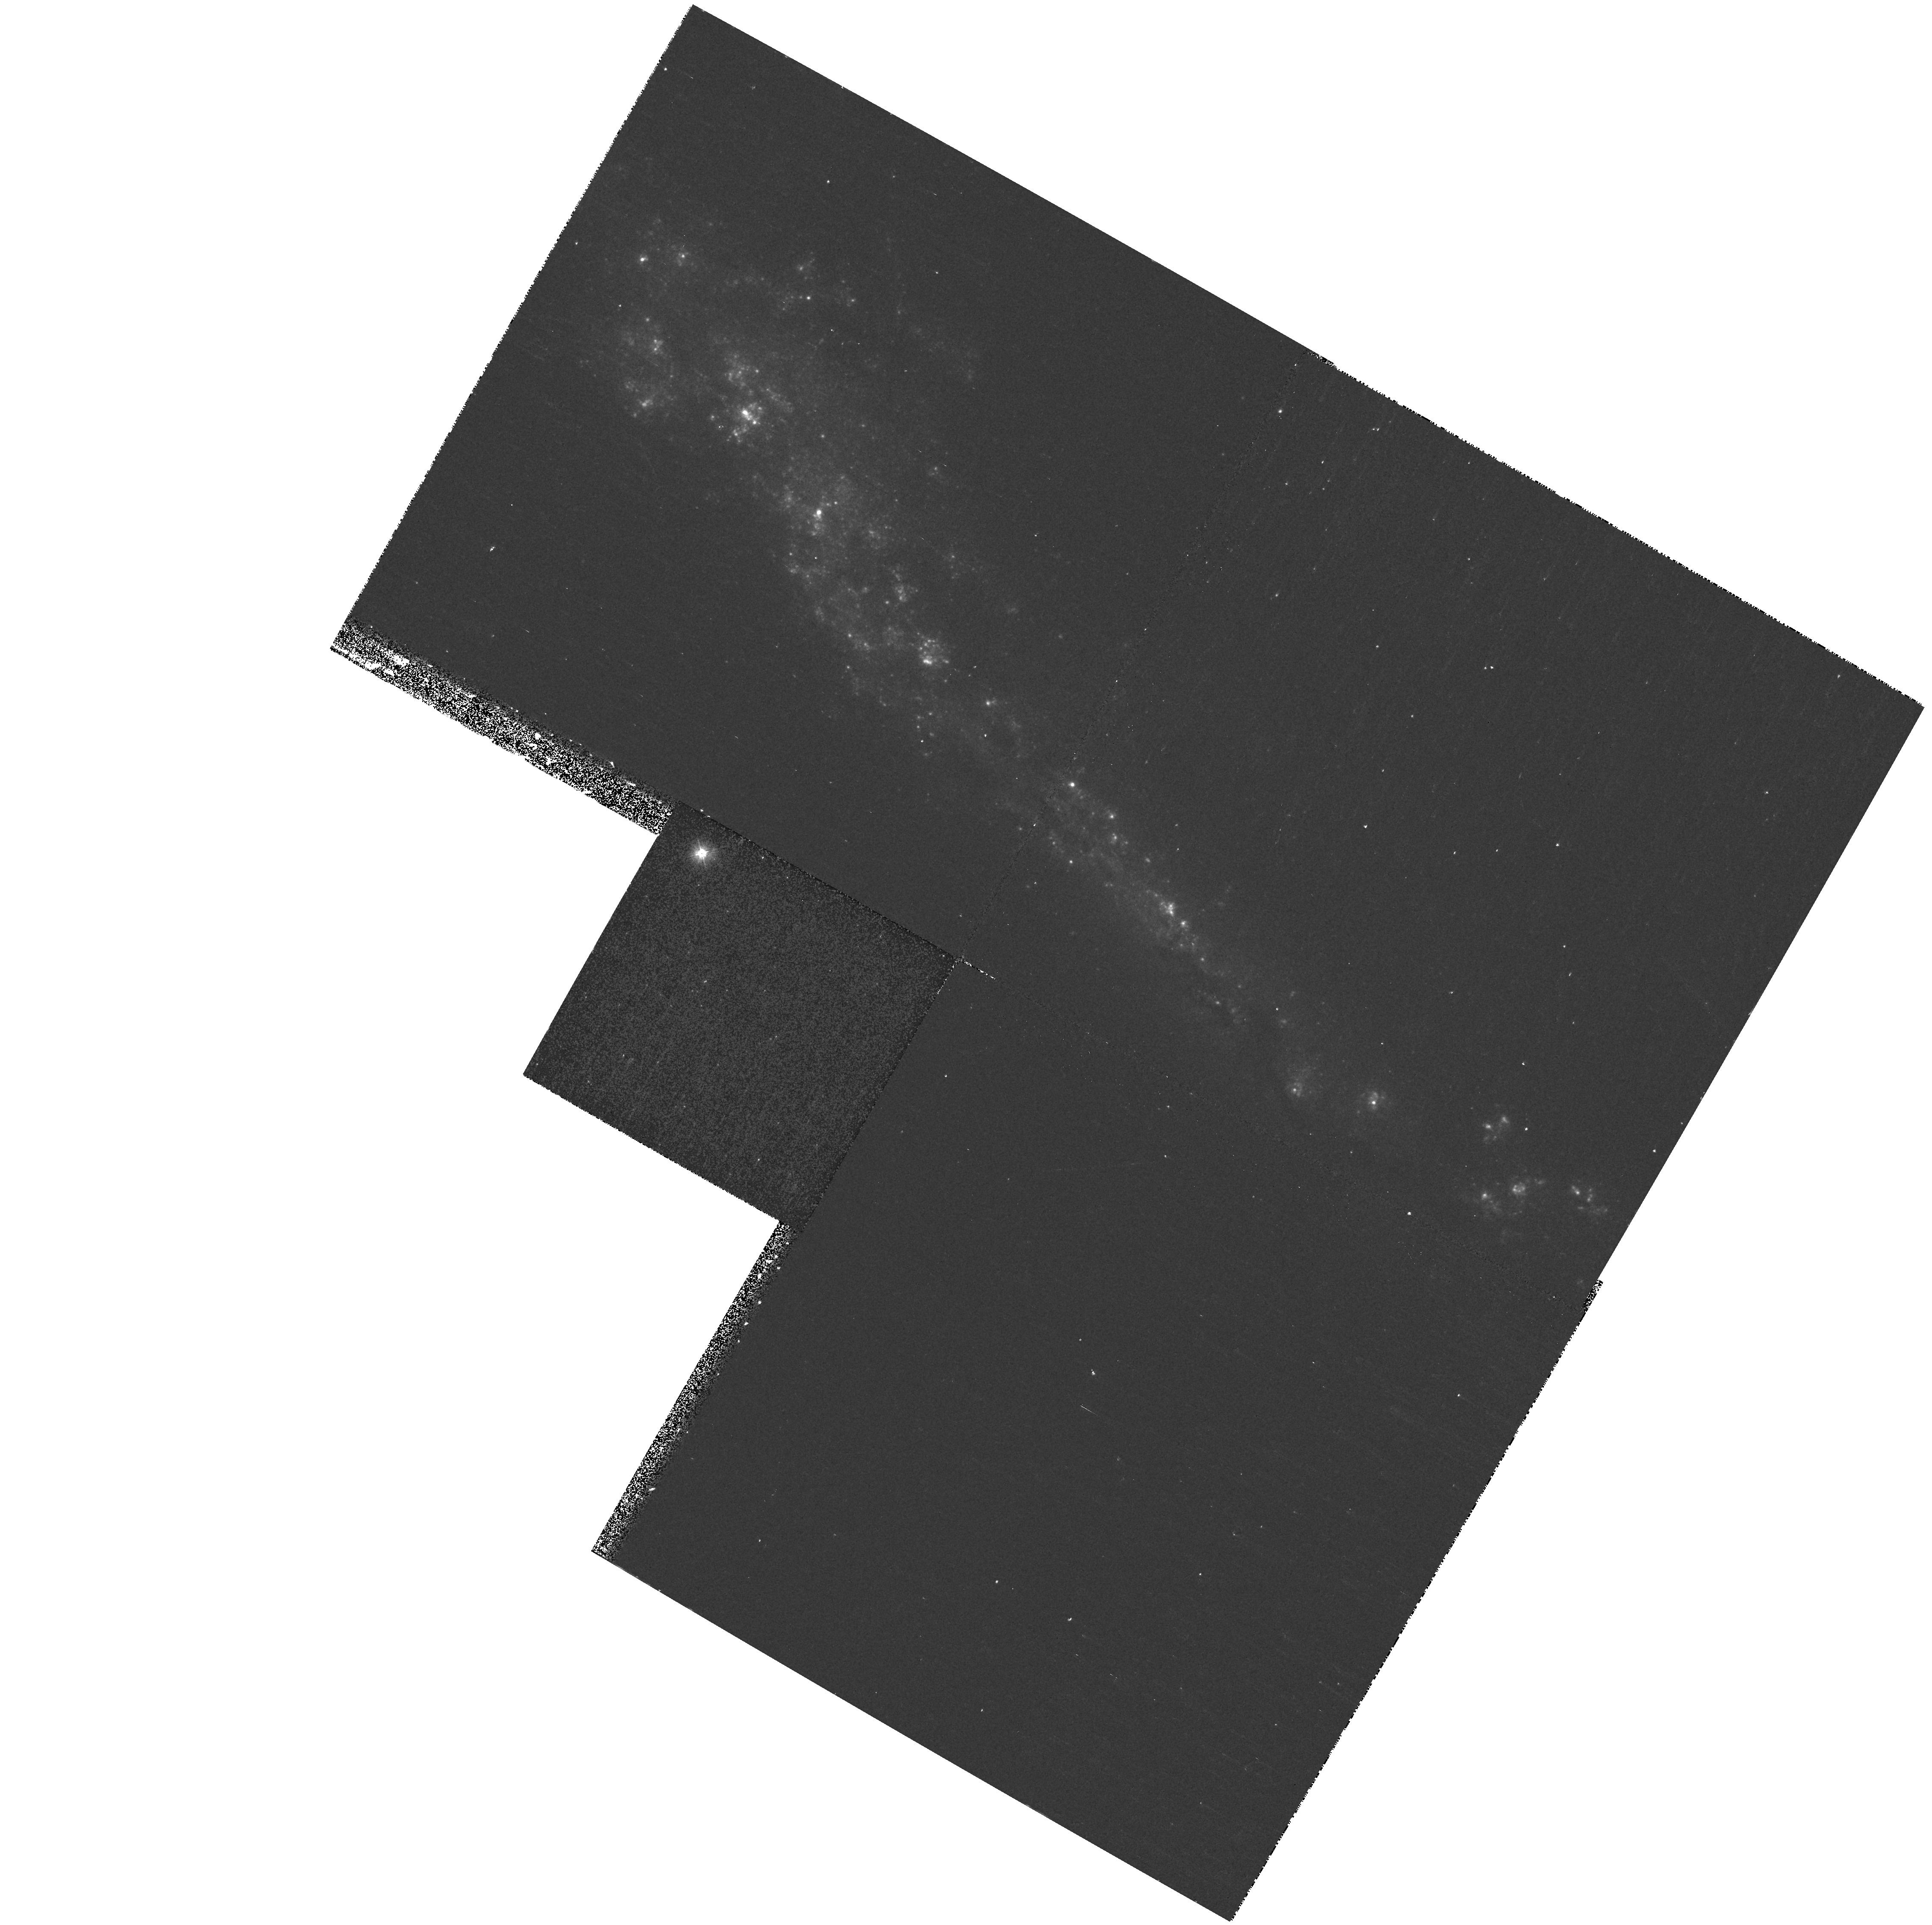
Target: NGC3432. Instrument: WFPC2/PC. Filter: F300W. Exposure: 13 min. Observation ID: hst_9124_11_wfpc2_pc_f300w_u6dw11

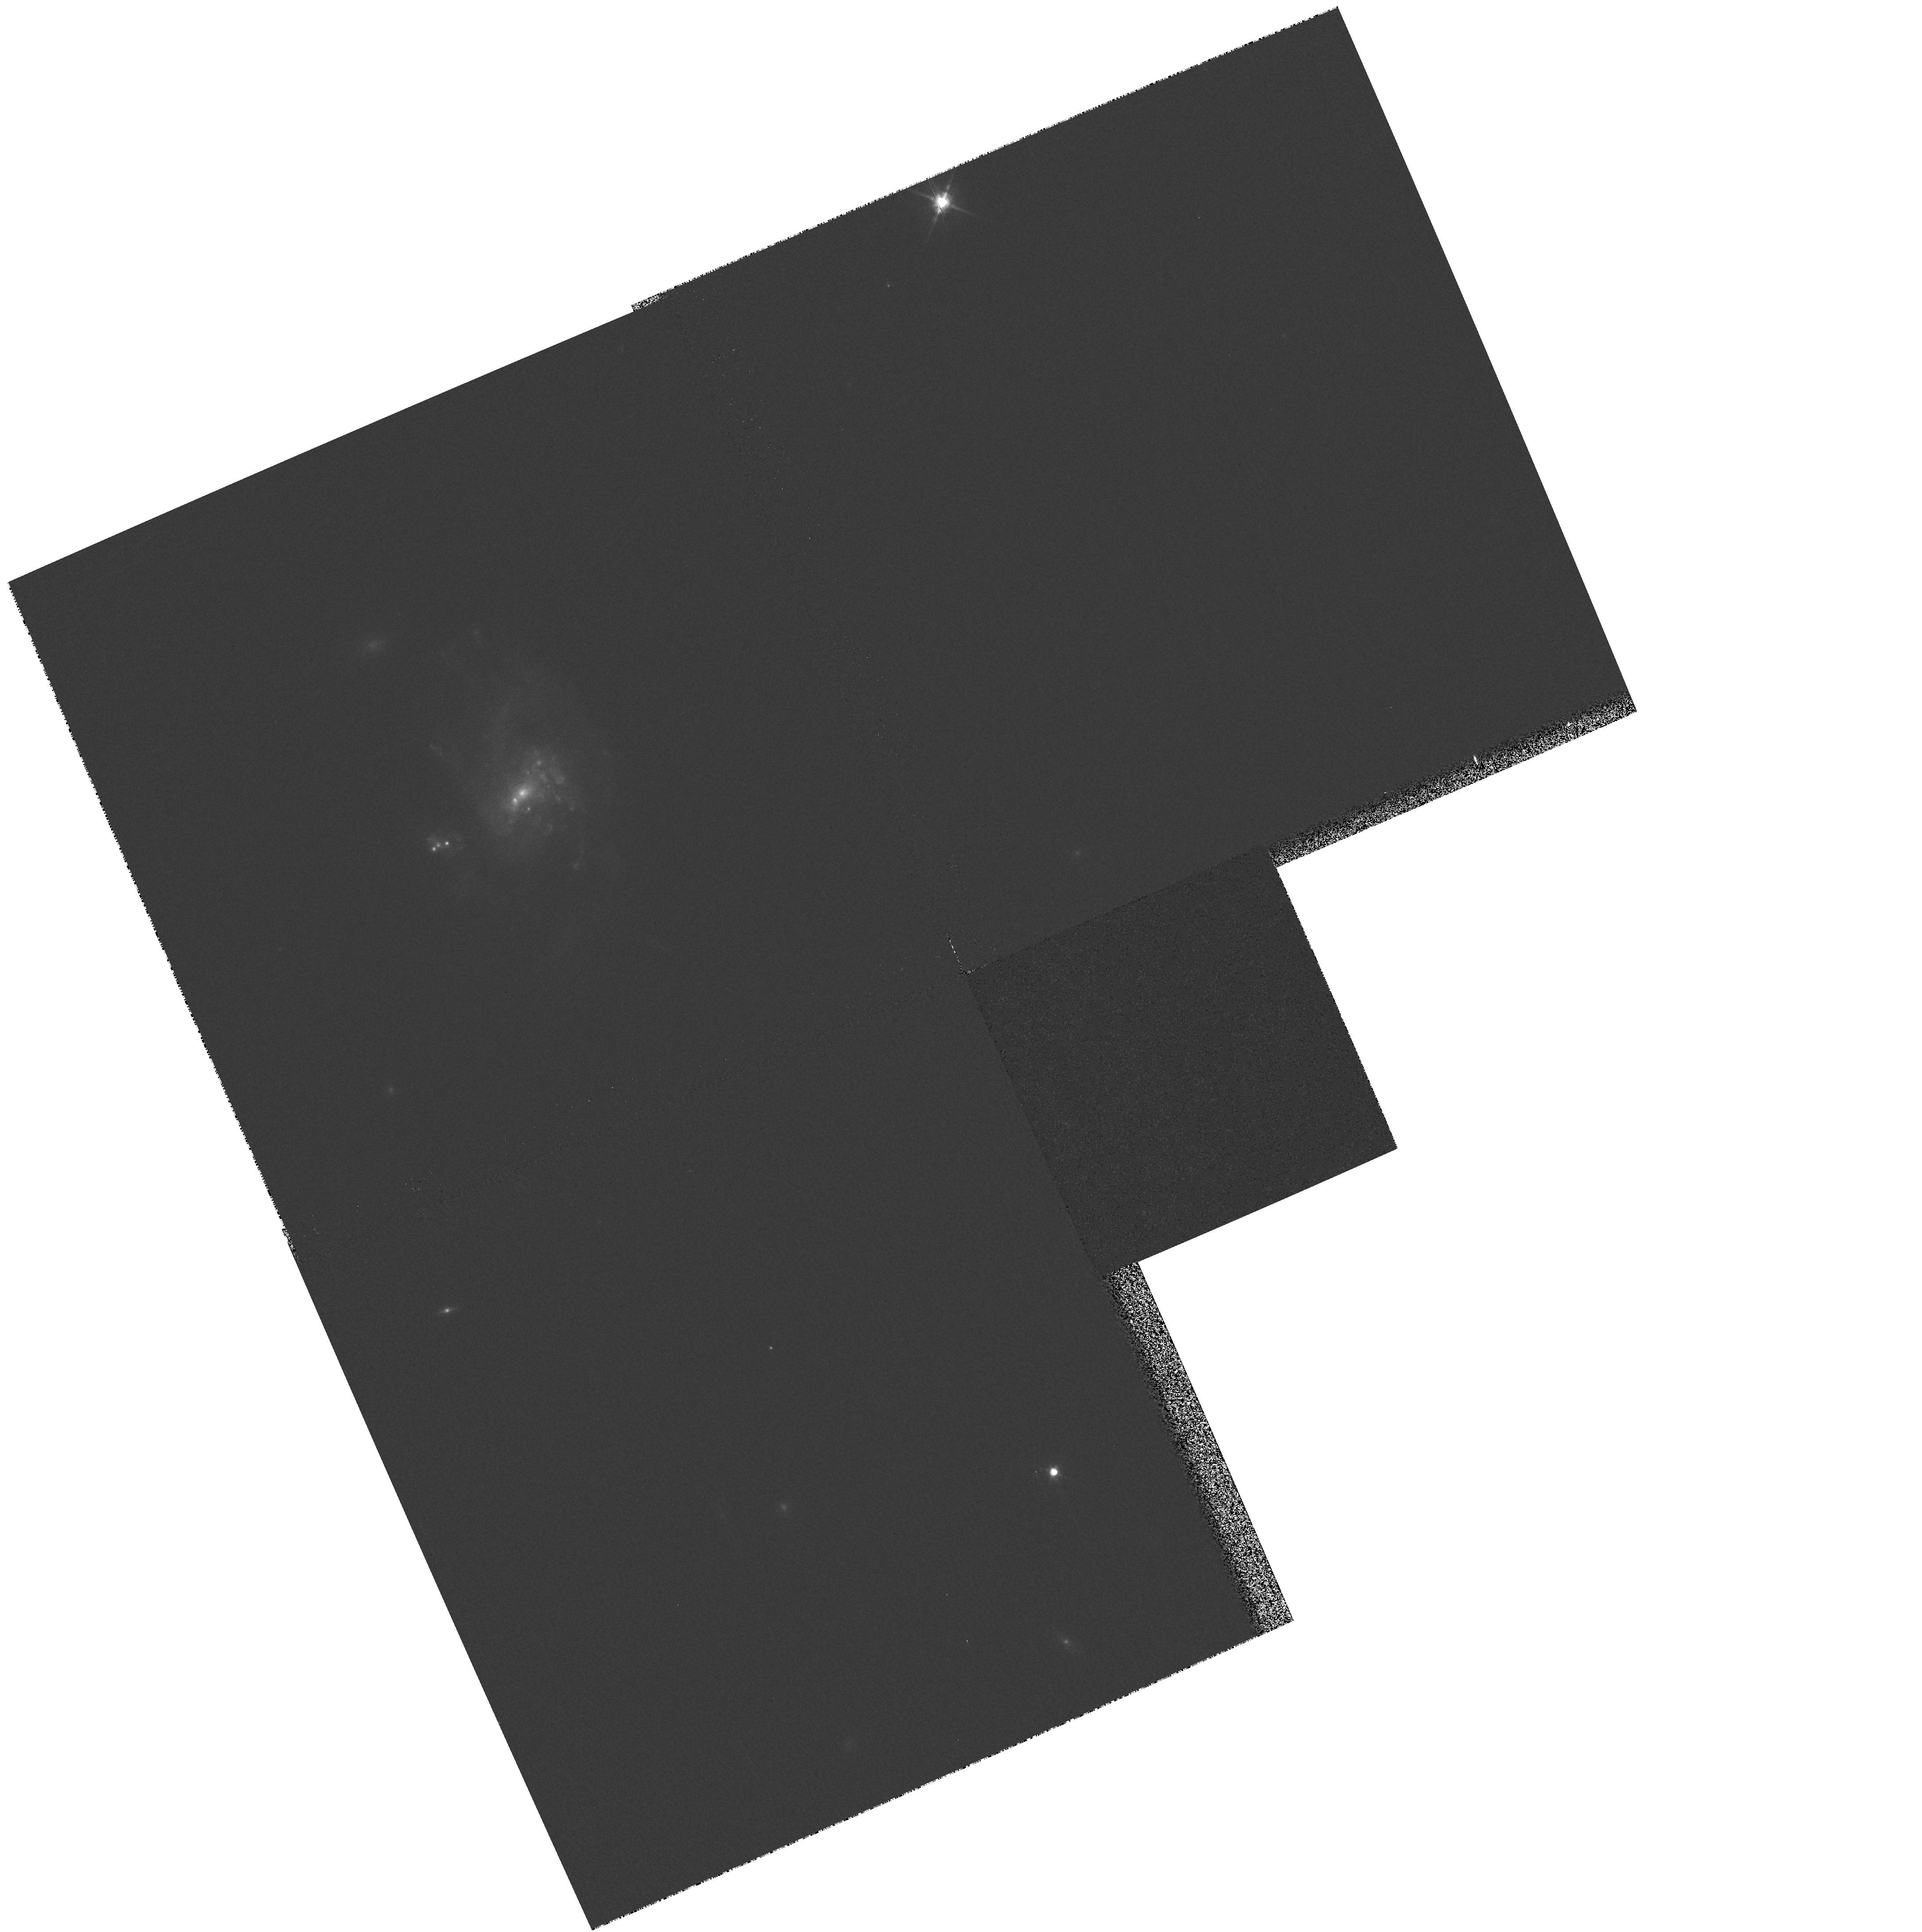
Target: MRK960. Instrument: WFPC2/PC. Filter: F814W. Exposure: 1 min. Observation ID: hst_9124_54_wfpc2_pc_f814w_u6dw54

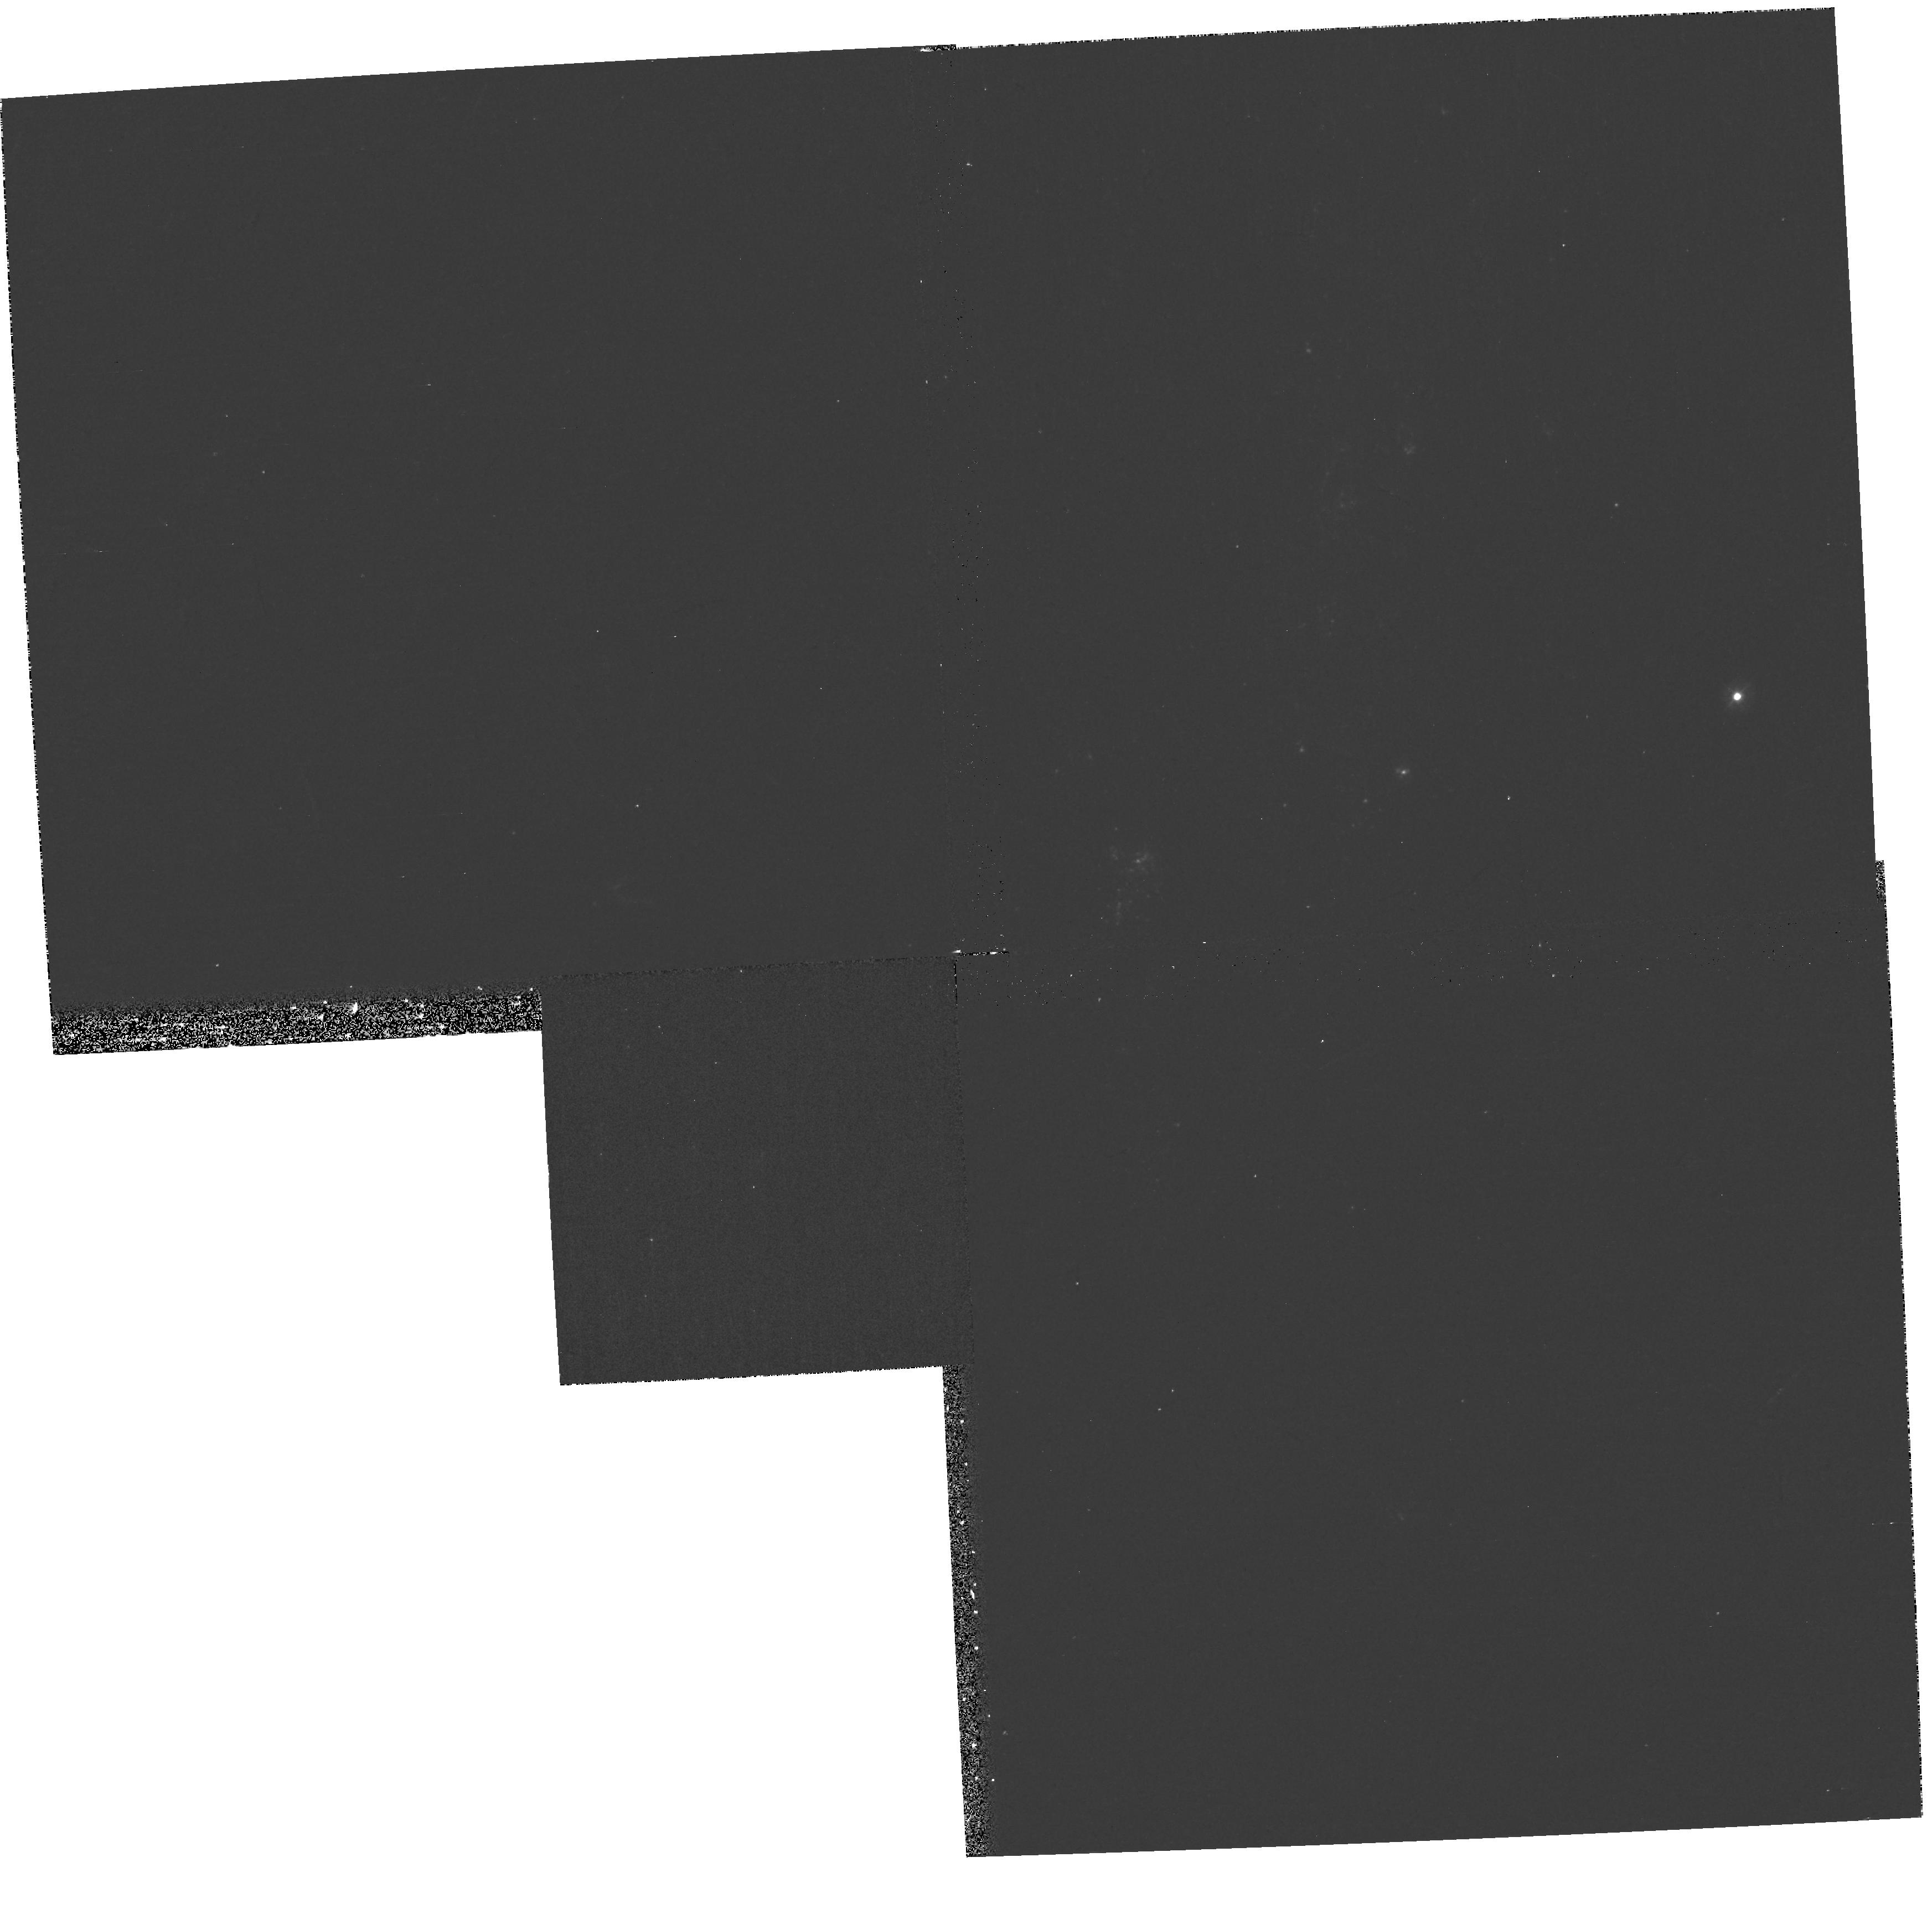
Target: NGC6690. Instrument: WFPC2/PC. Filter: F300W. Exposure: 17 min. Observation ID: hst_9124_28_wfpc2_pc_f300w_u6dw28

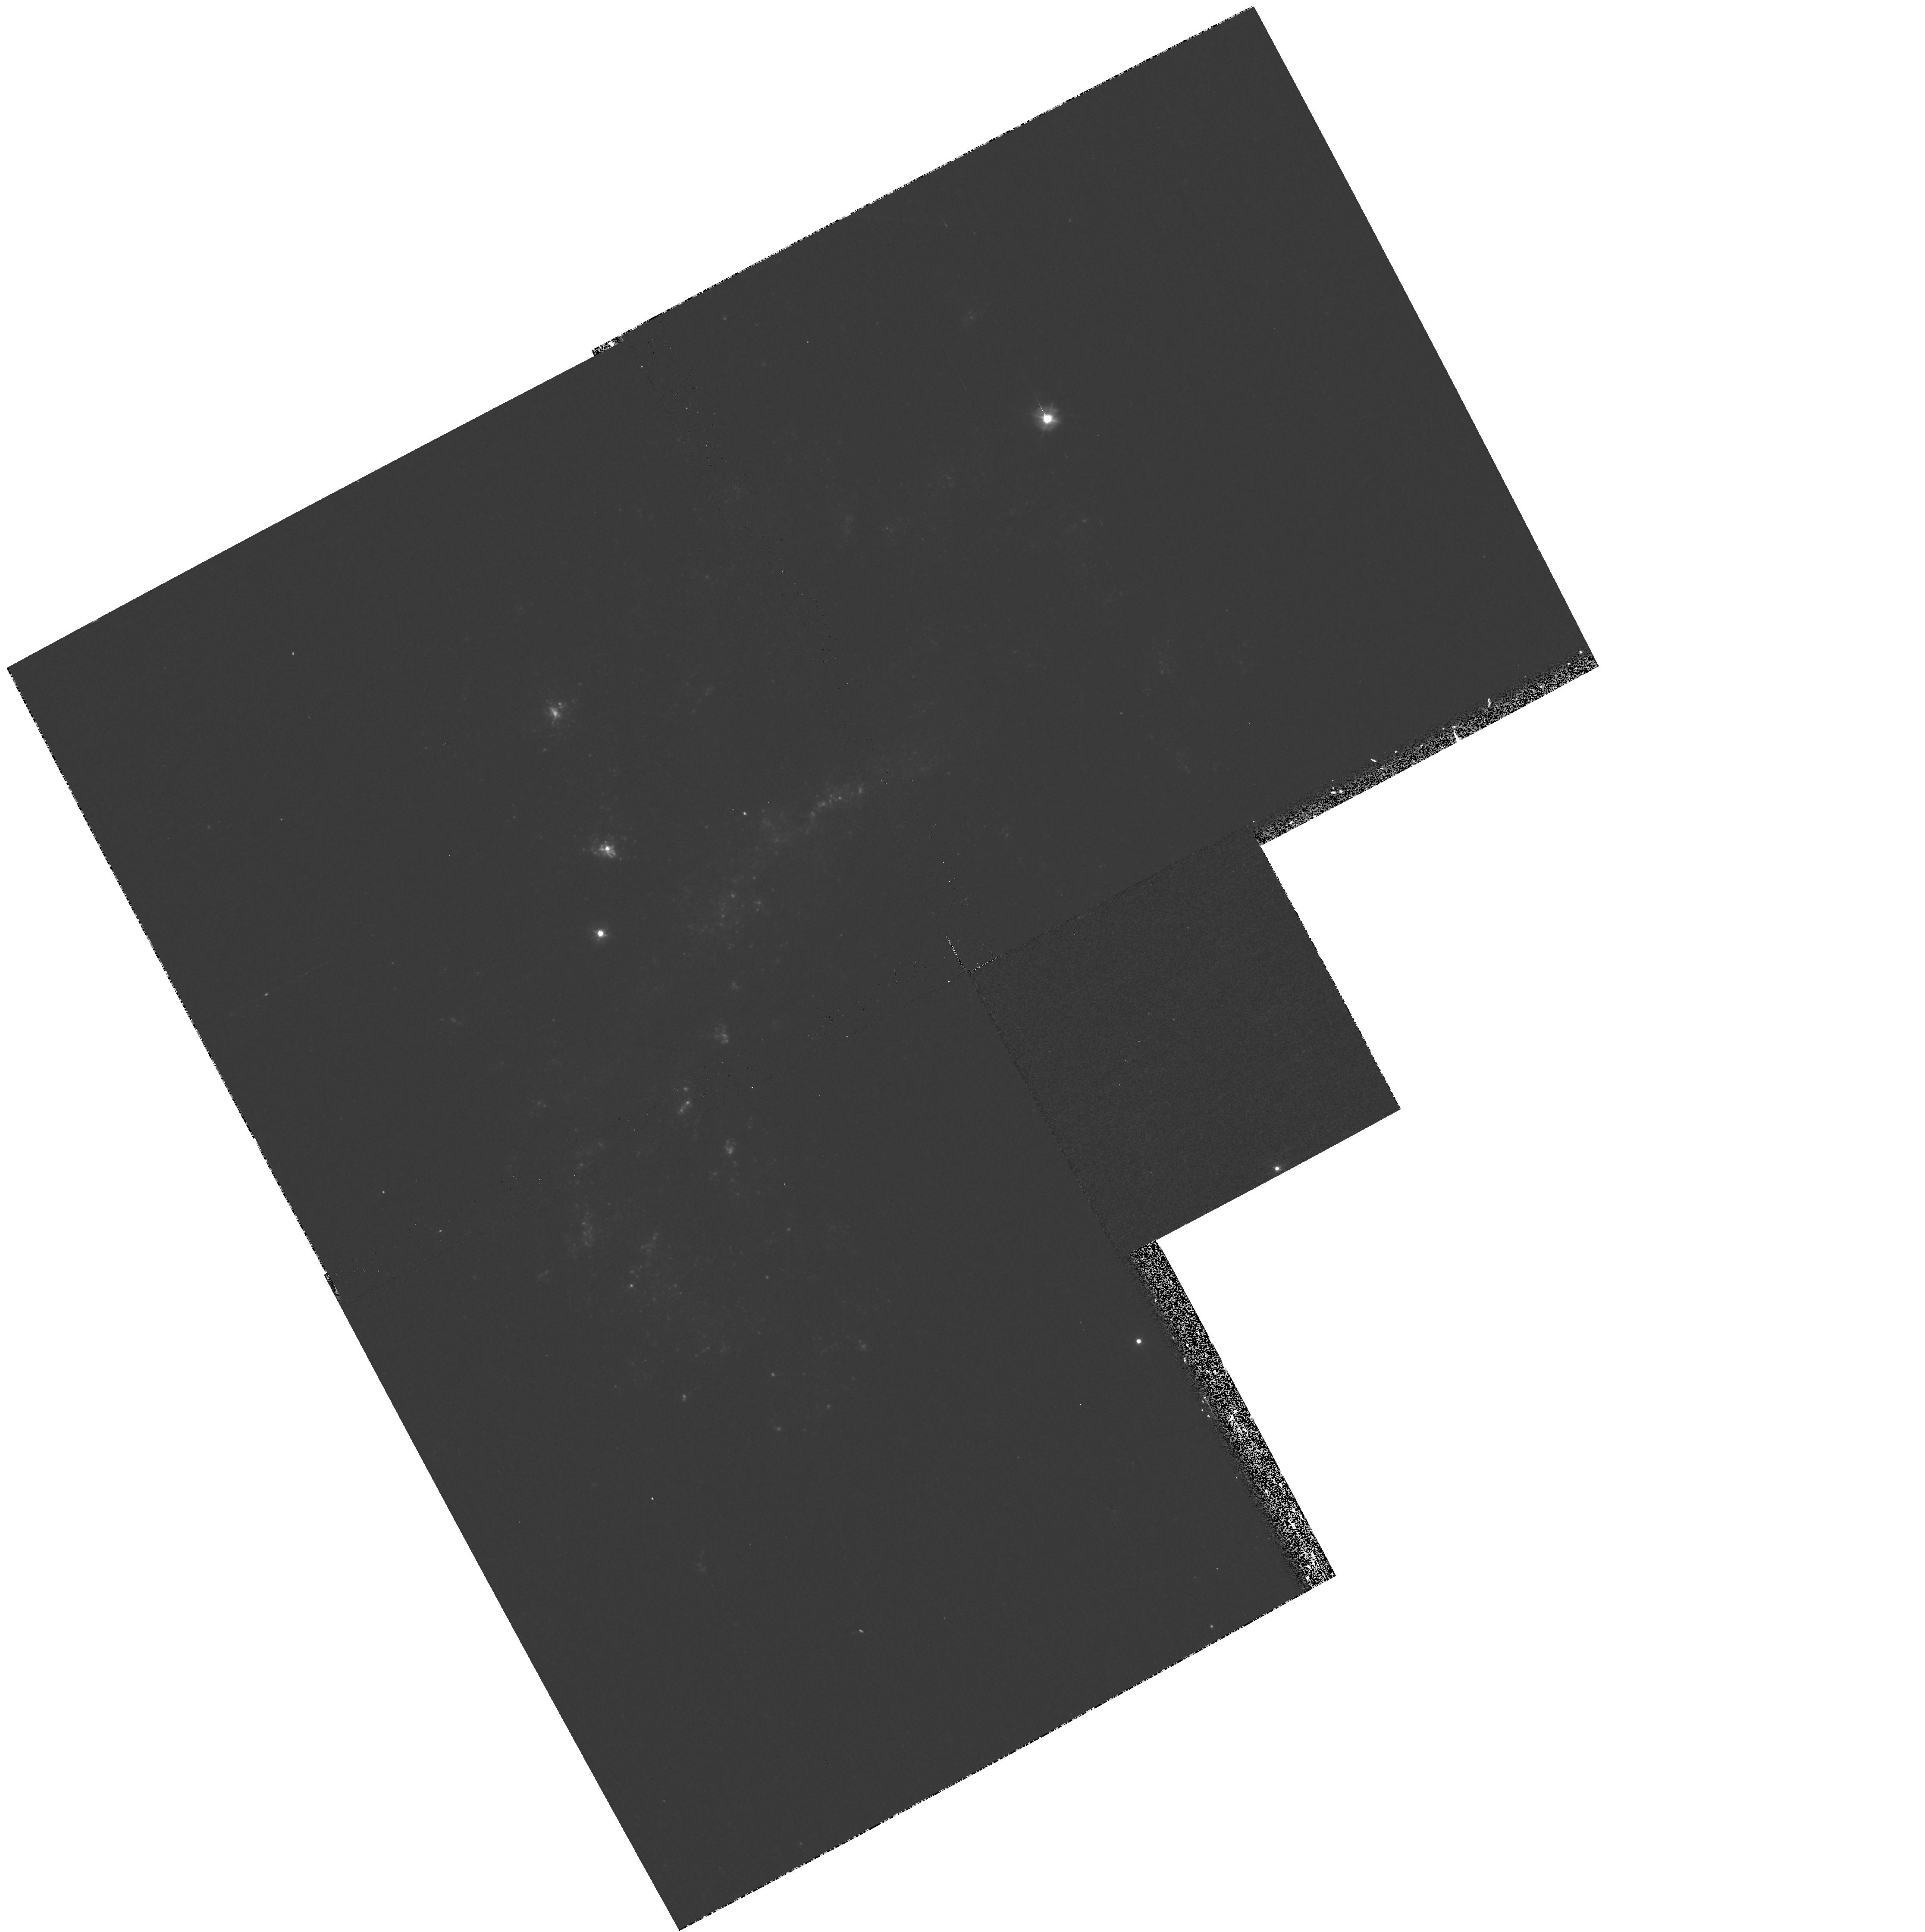
Target: NGC1679. Instrument: WFPC2/PC. Filter: F300W. Exposure: 13 min. Observation ID: hst_9124_78_wfpc2_pc_f300w_u6dw78

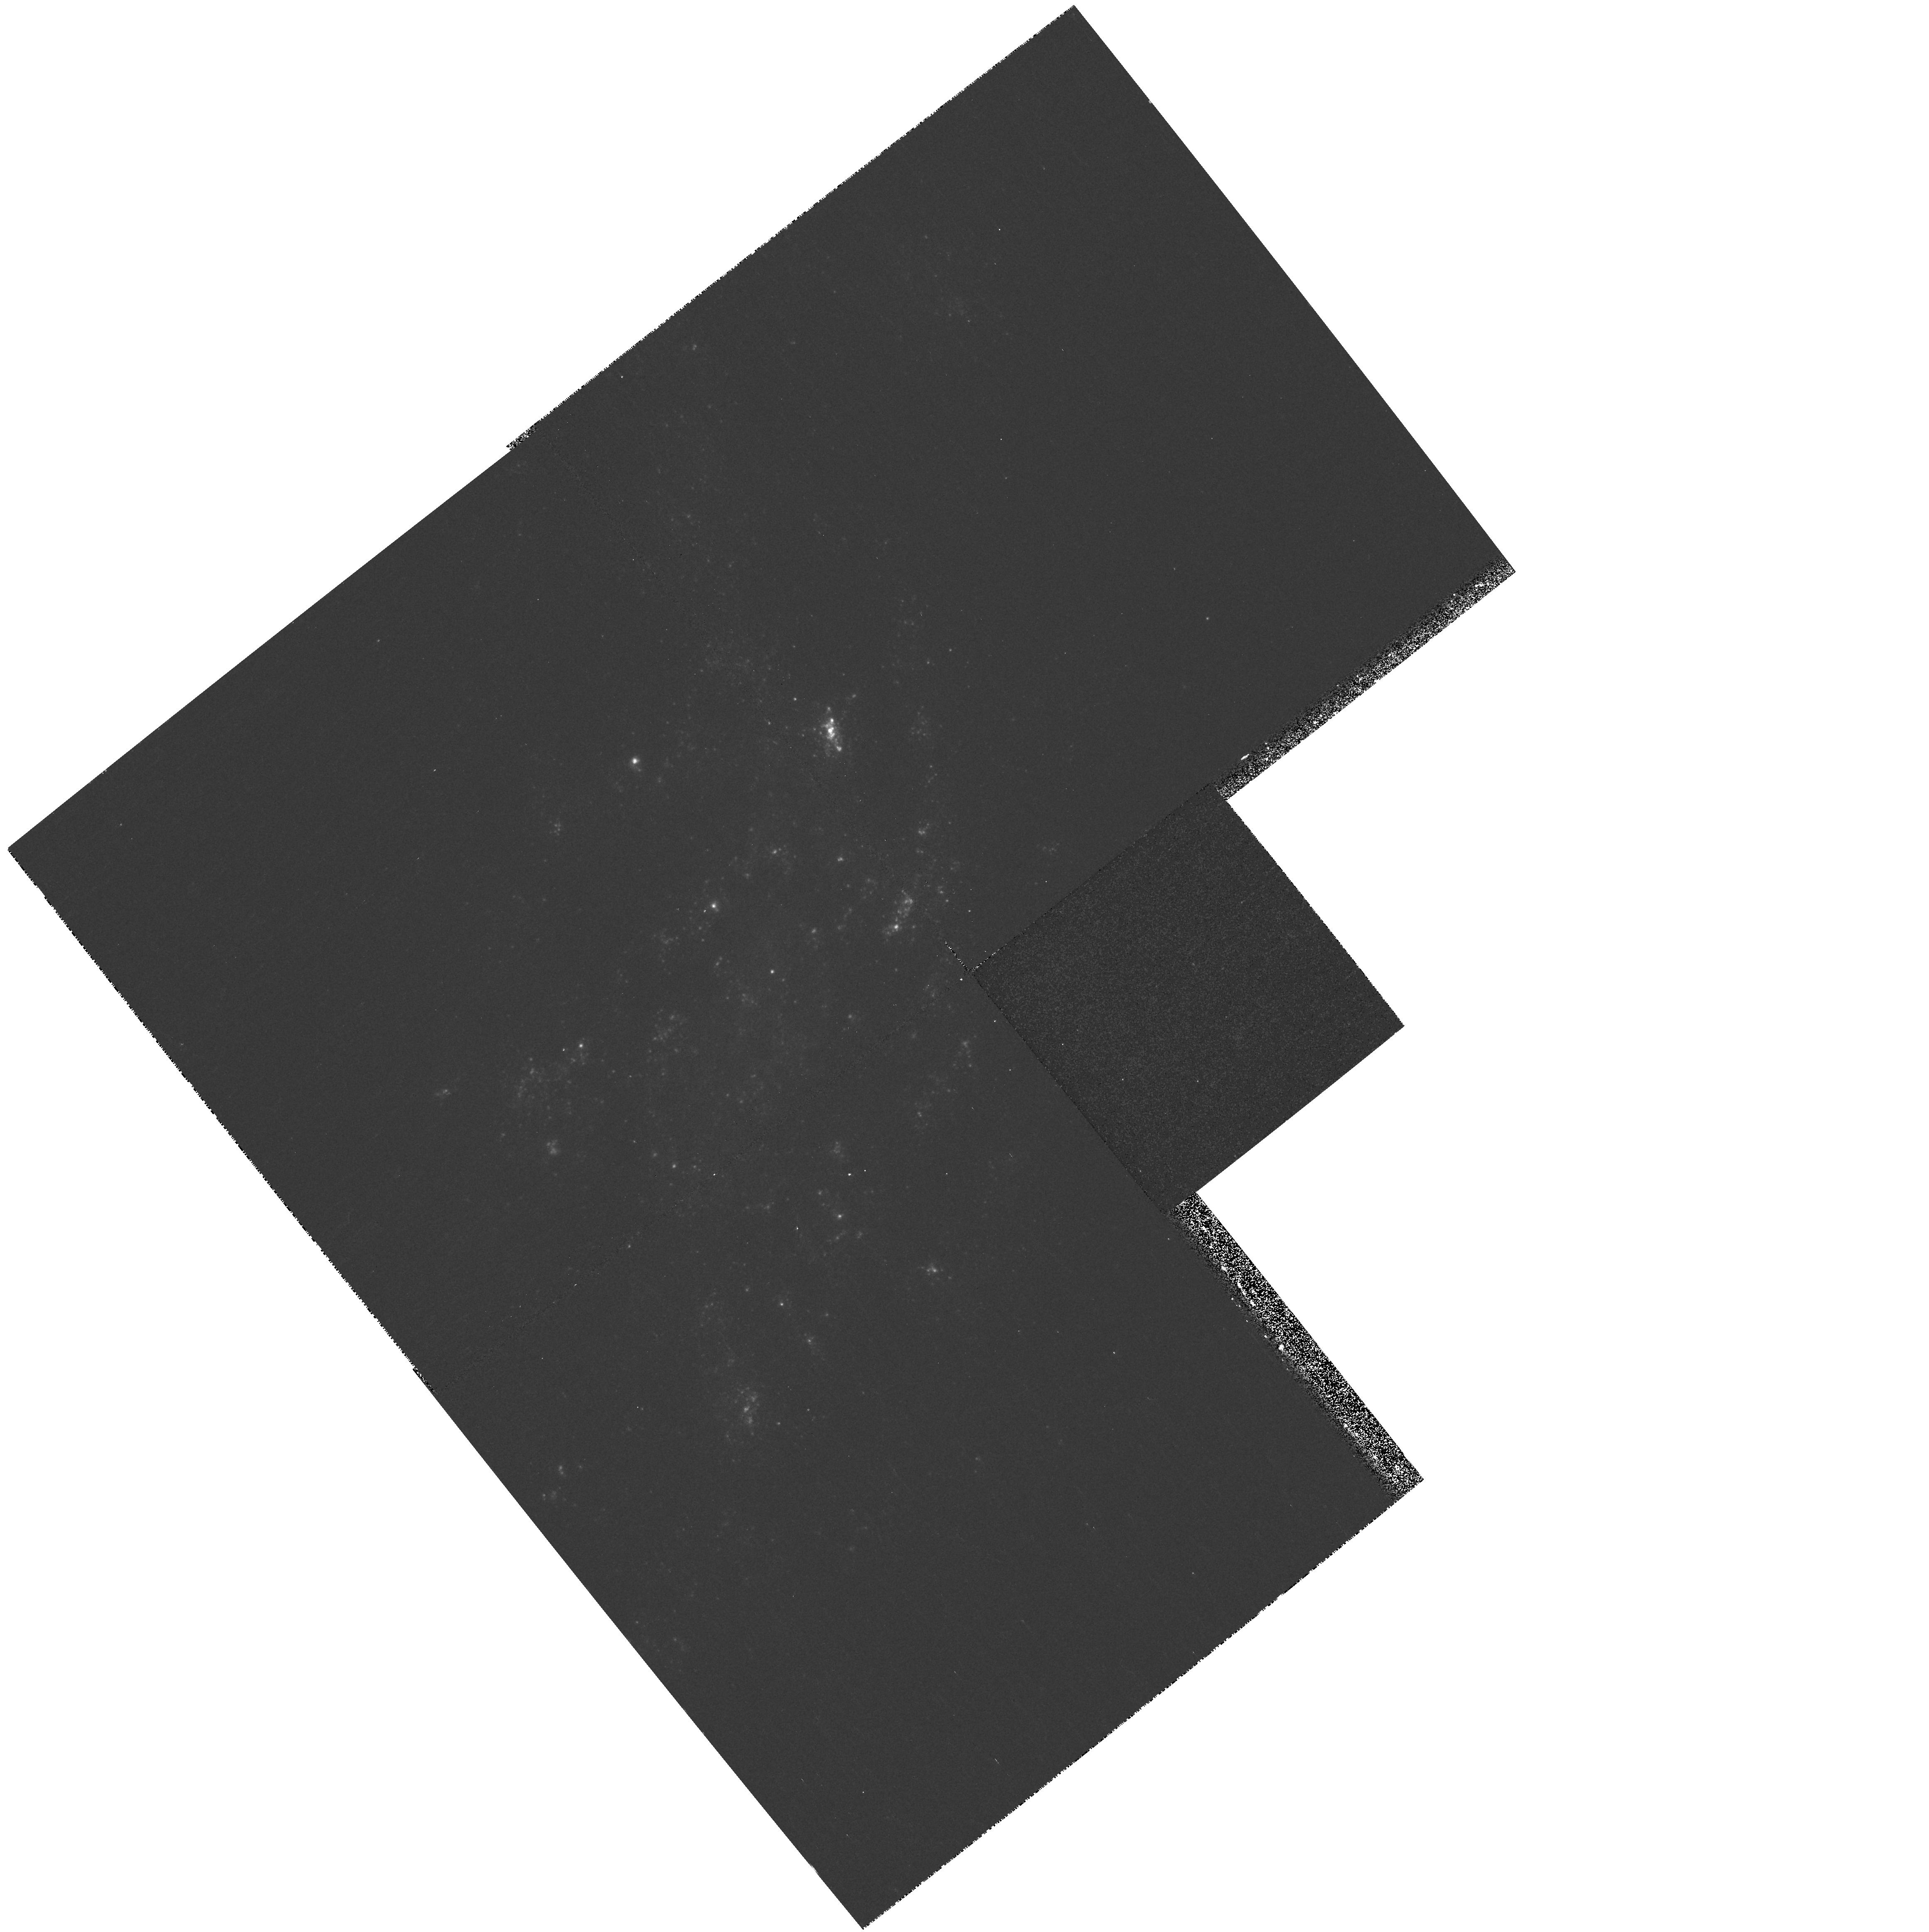
Target: NGC7713. Instrument: WFPC2/PC. Filter: F300W. Exposure: 10 min. Observation ID: hst_9124_10_wfpc2_pc_f300w_u6dw10

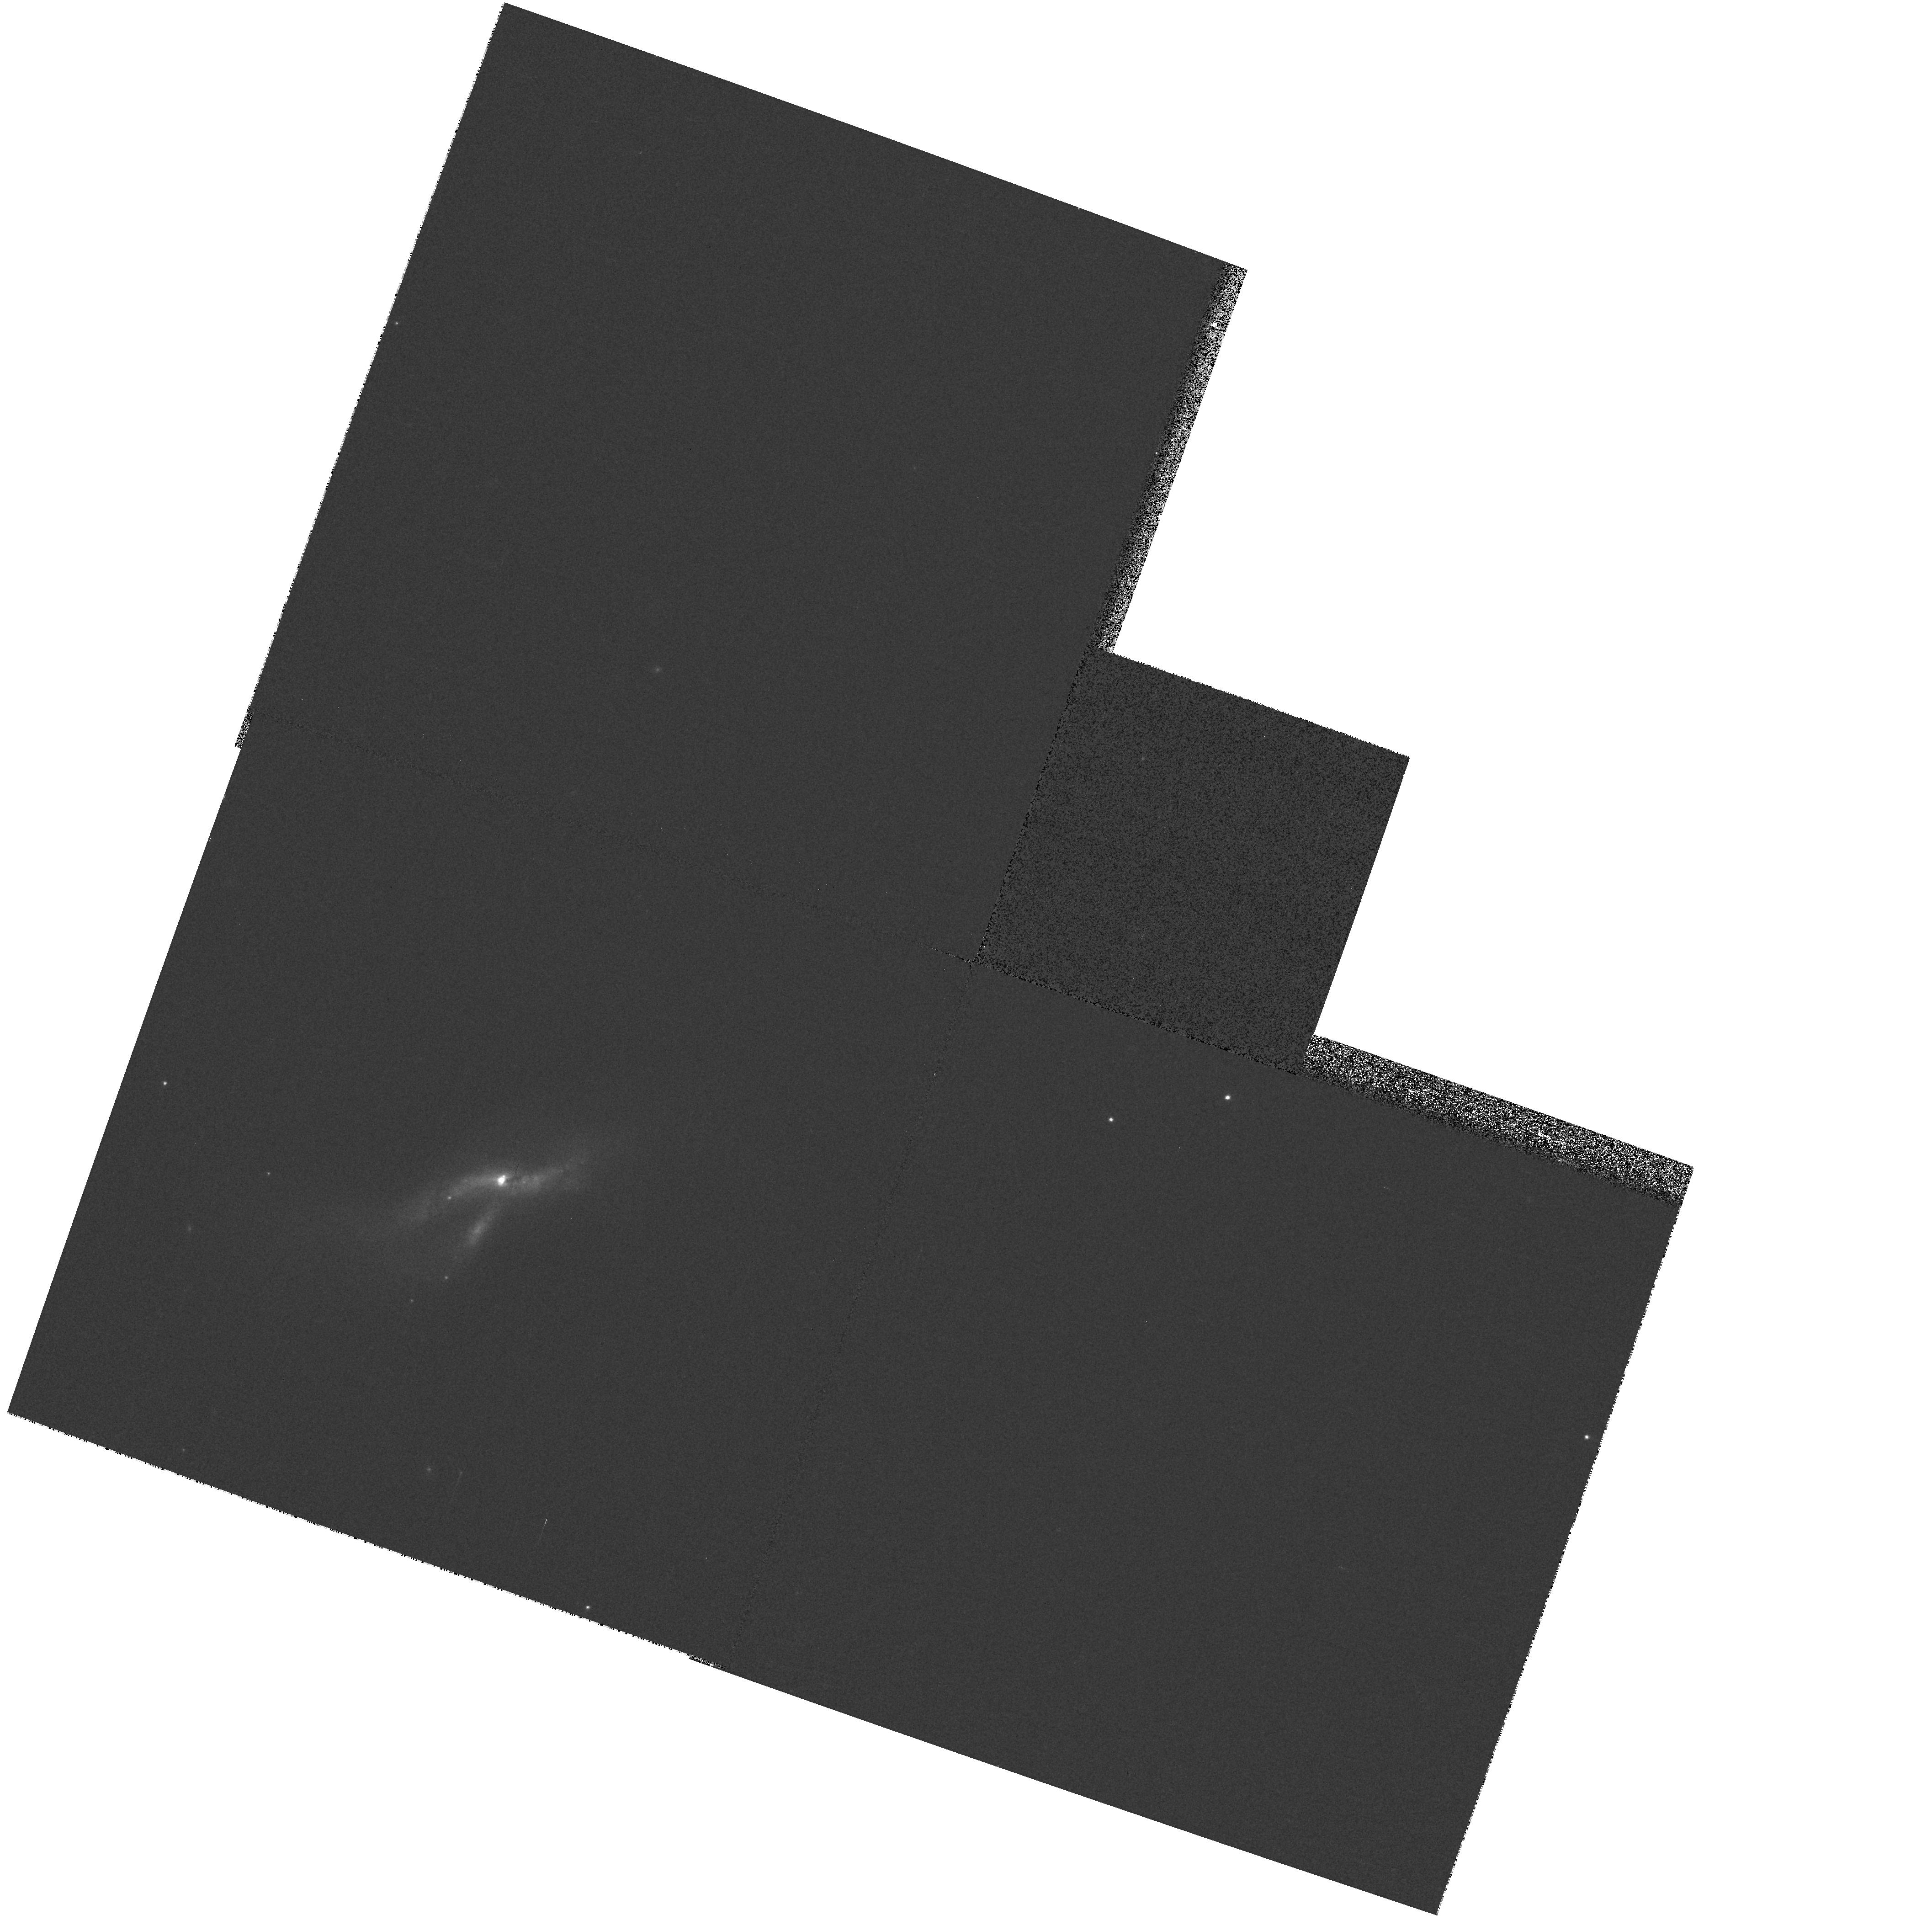
Target: UGC04434. Instrument: WFPC2/PC. Filter: F814W. Exposure: 1 min. Observation ID: hst_9124_73_wfpc2_pc_f814w_u6dw73

Mid-UV SNAPSHOT Survey of Nearby Irregulars: Galaxy Structure and Evolution Benchmark (PI: Windhorst, Rogier A.)

Too little is known about the relation between star formation and the global physical characteristics of galaxies to interpret the morphologies of distant galaxies in terms of their evolutionary status. Distant galaxies are primarily observed by HST in their restframe mid-ultraviolet ( 3000Angstrom\ ). They resemble nearby late-type galaxies, but are they really physically similar classes of objects? We propose to address this question through a SNAPSHOT survey in the WFPC2 mid-UV filter F300W (2930Angstrom ) of 98 nearby late-type, irregular and peculiar galaxies. These are thus far missing from the Archive and Cycle 9 samples. Our sample is carefully selected for size and surface brightness to be doable in SNAPSHOTS. We have been collecting ground-based UBVRIJHK images for a variety of these objects. The mid-UV is the missing keystone. Our proposed data set will be unique, can be applied to a wide range of problems, and will be made public immediately. Our goals are: 1. Consistently classify polychromatic structures and photometric properties of nearby late-types from 0.29-2.2 Mu, providing a local benchmark that we can redshift to z~1-->2 for quantitative comparison to the morphological and photometric properties of high redshift galaxies; 2. Map the spatial distribution, luminosities, and sizes of star forming regions responsible for the UV morphology, and relate these to global galaxy properties.